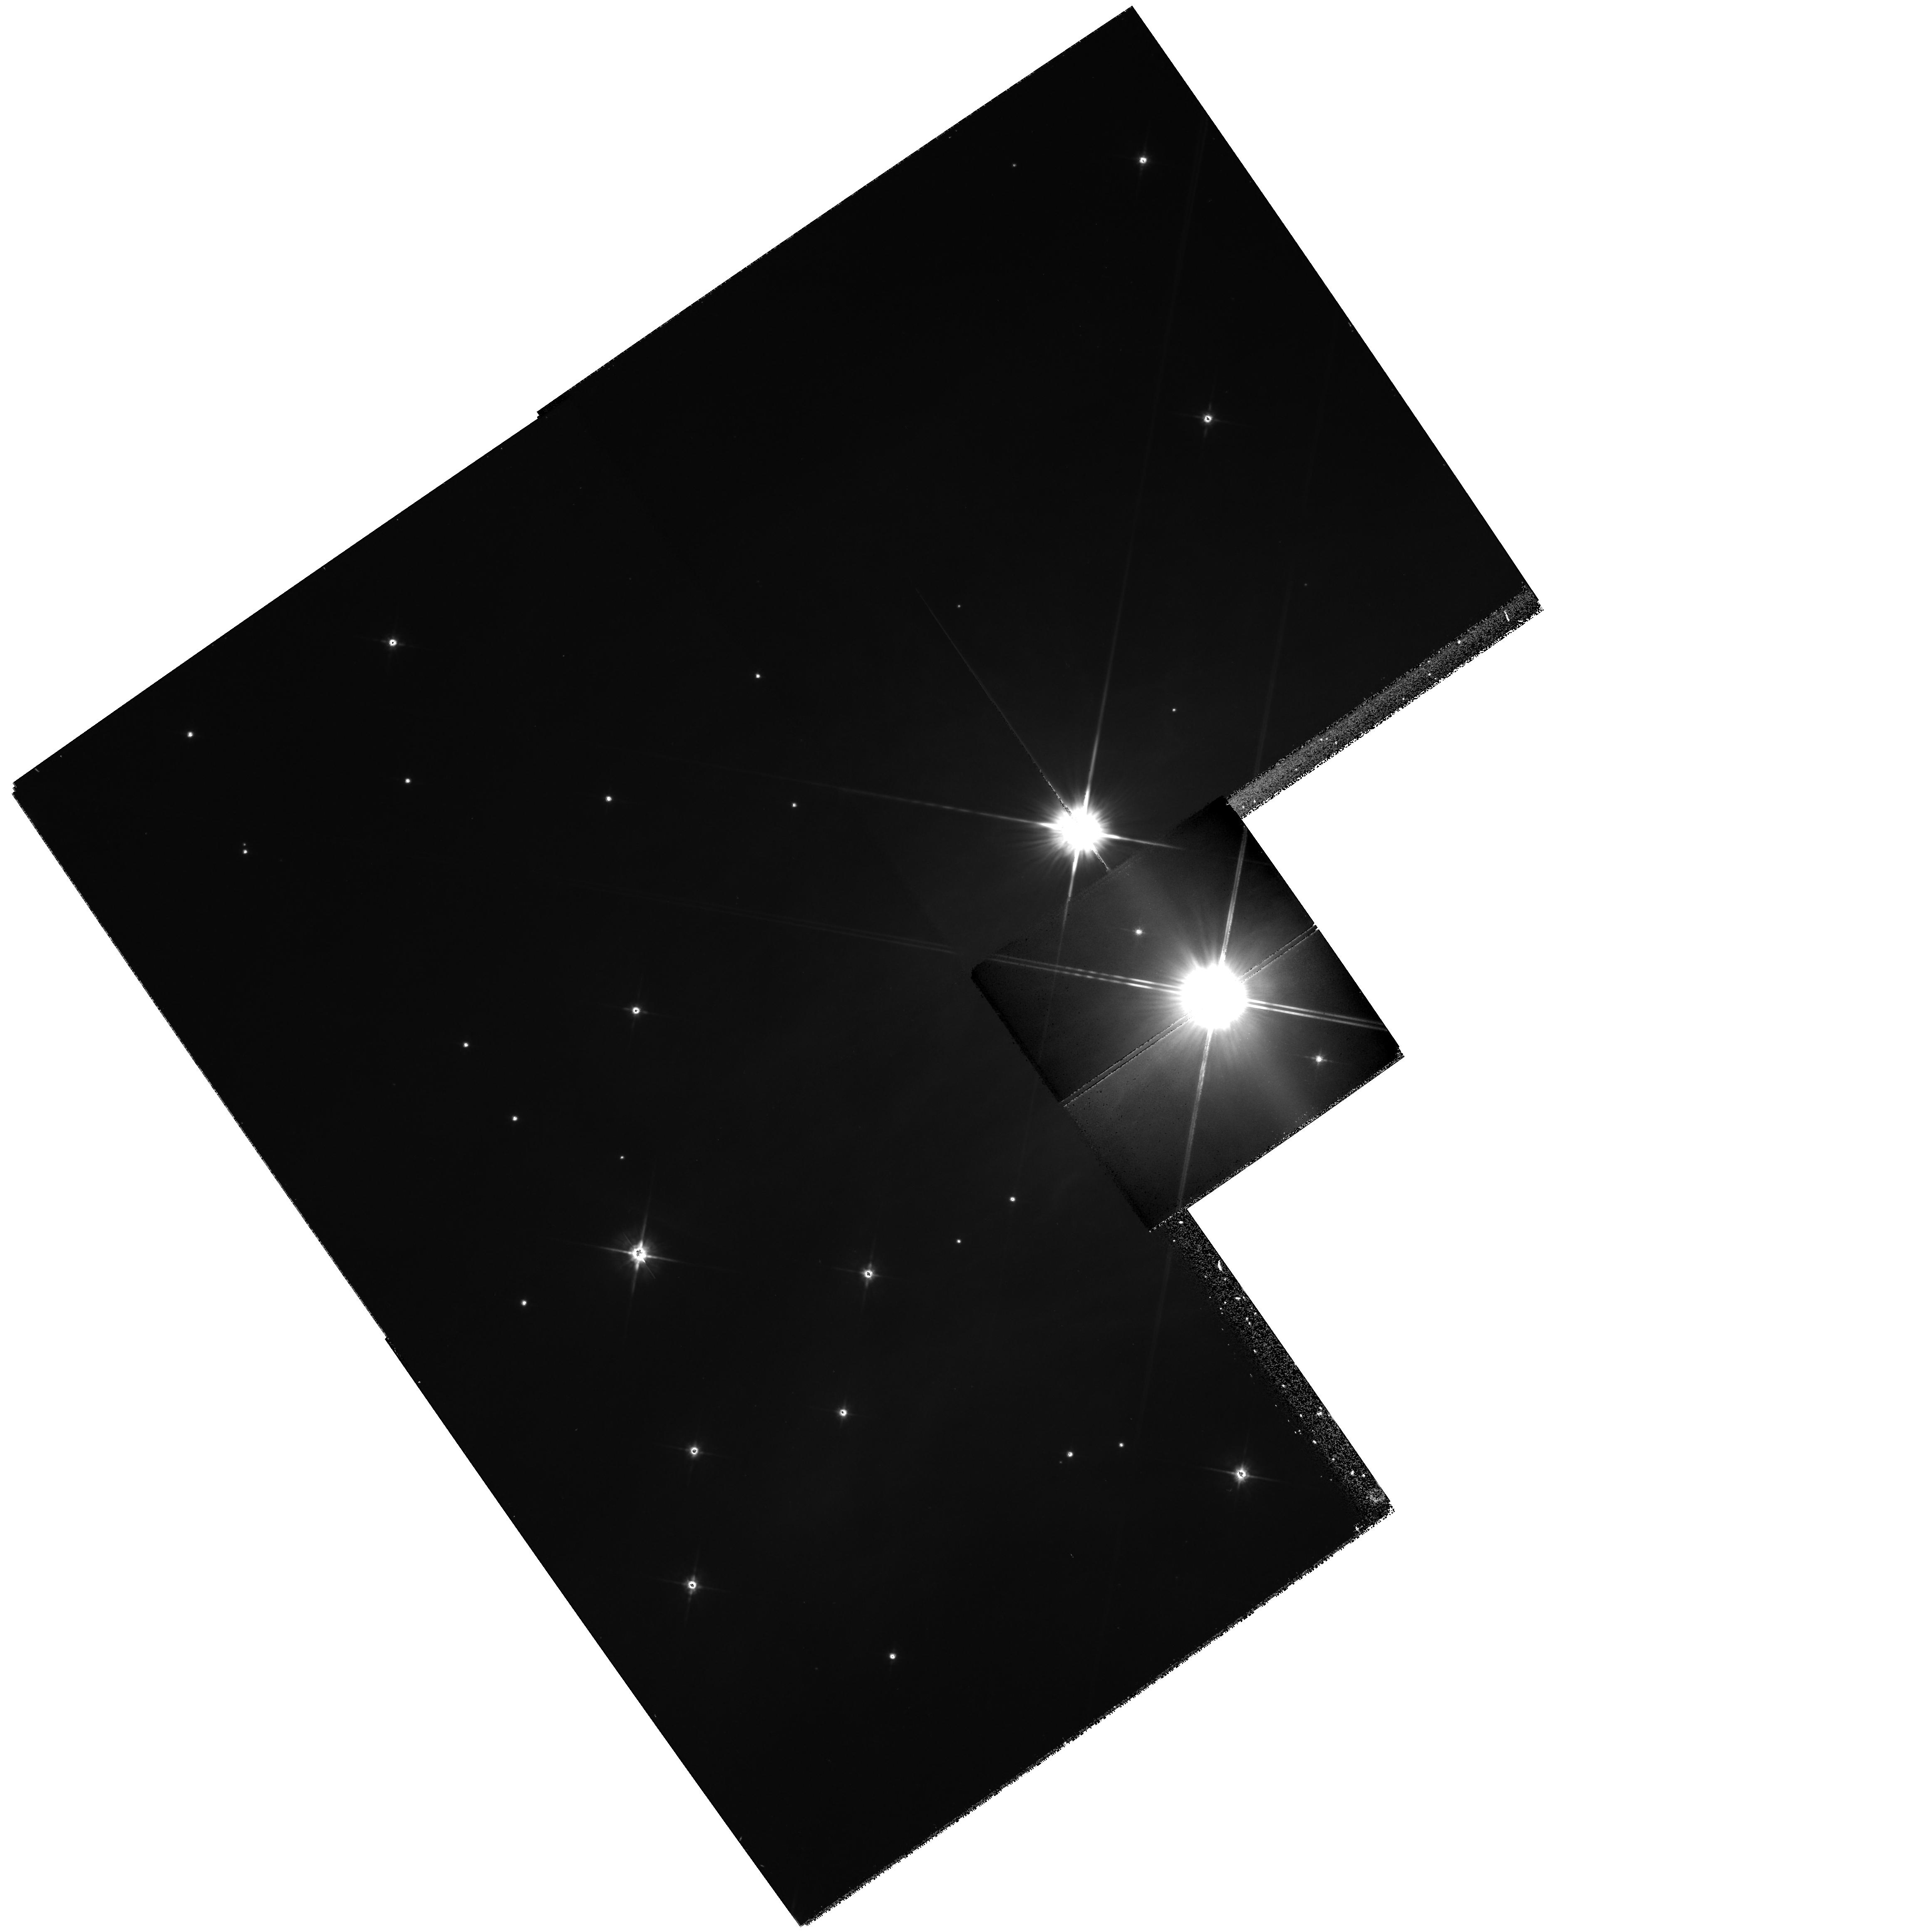
Target: IC348
Instrument: WFPC2/PC
Filter: F702W
Exposure: 21 min
Observation ID: hst_6134_02_wfpc2_pc_f702w_u31c02

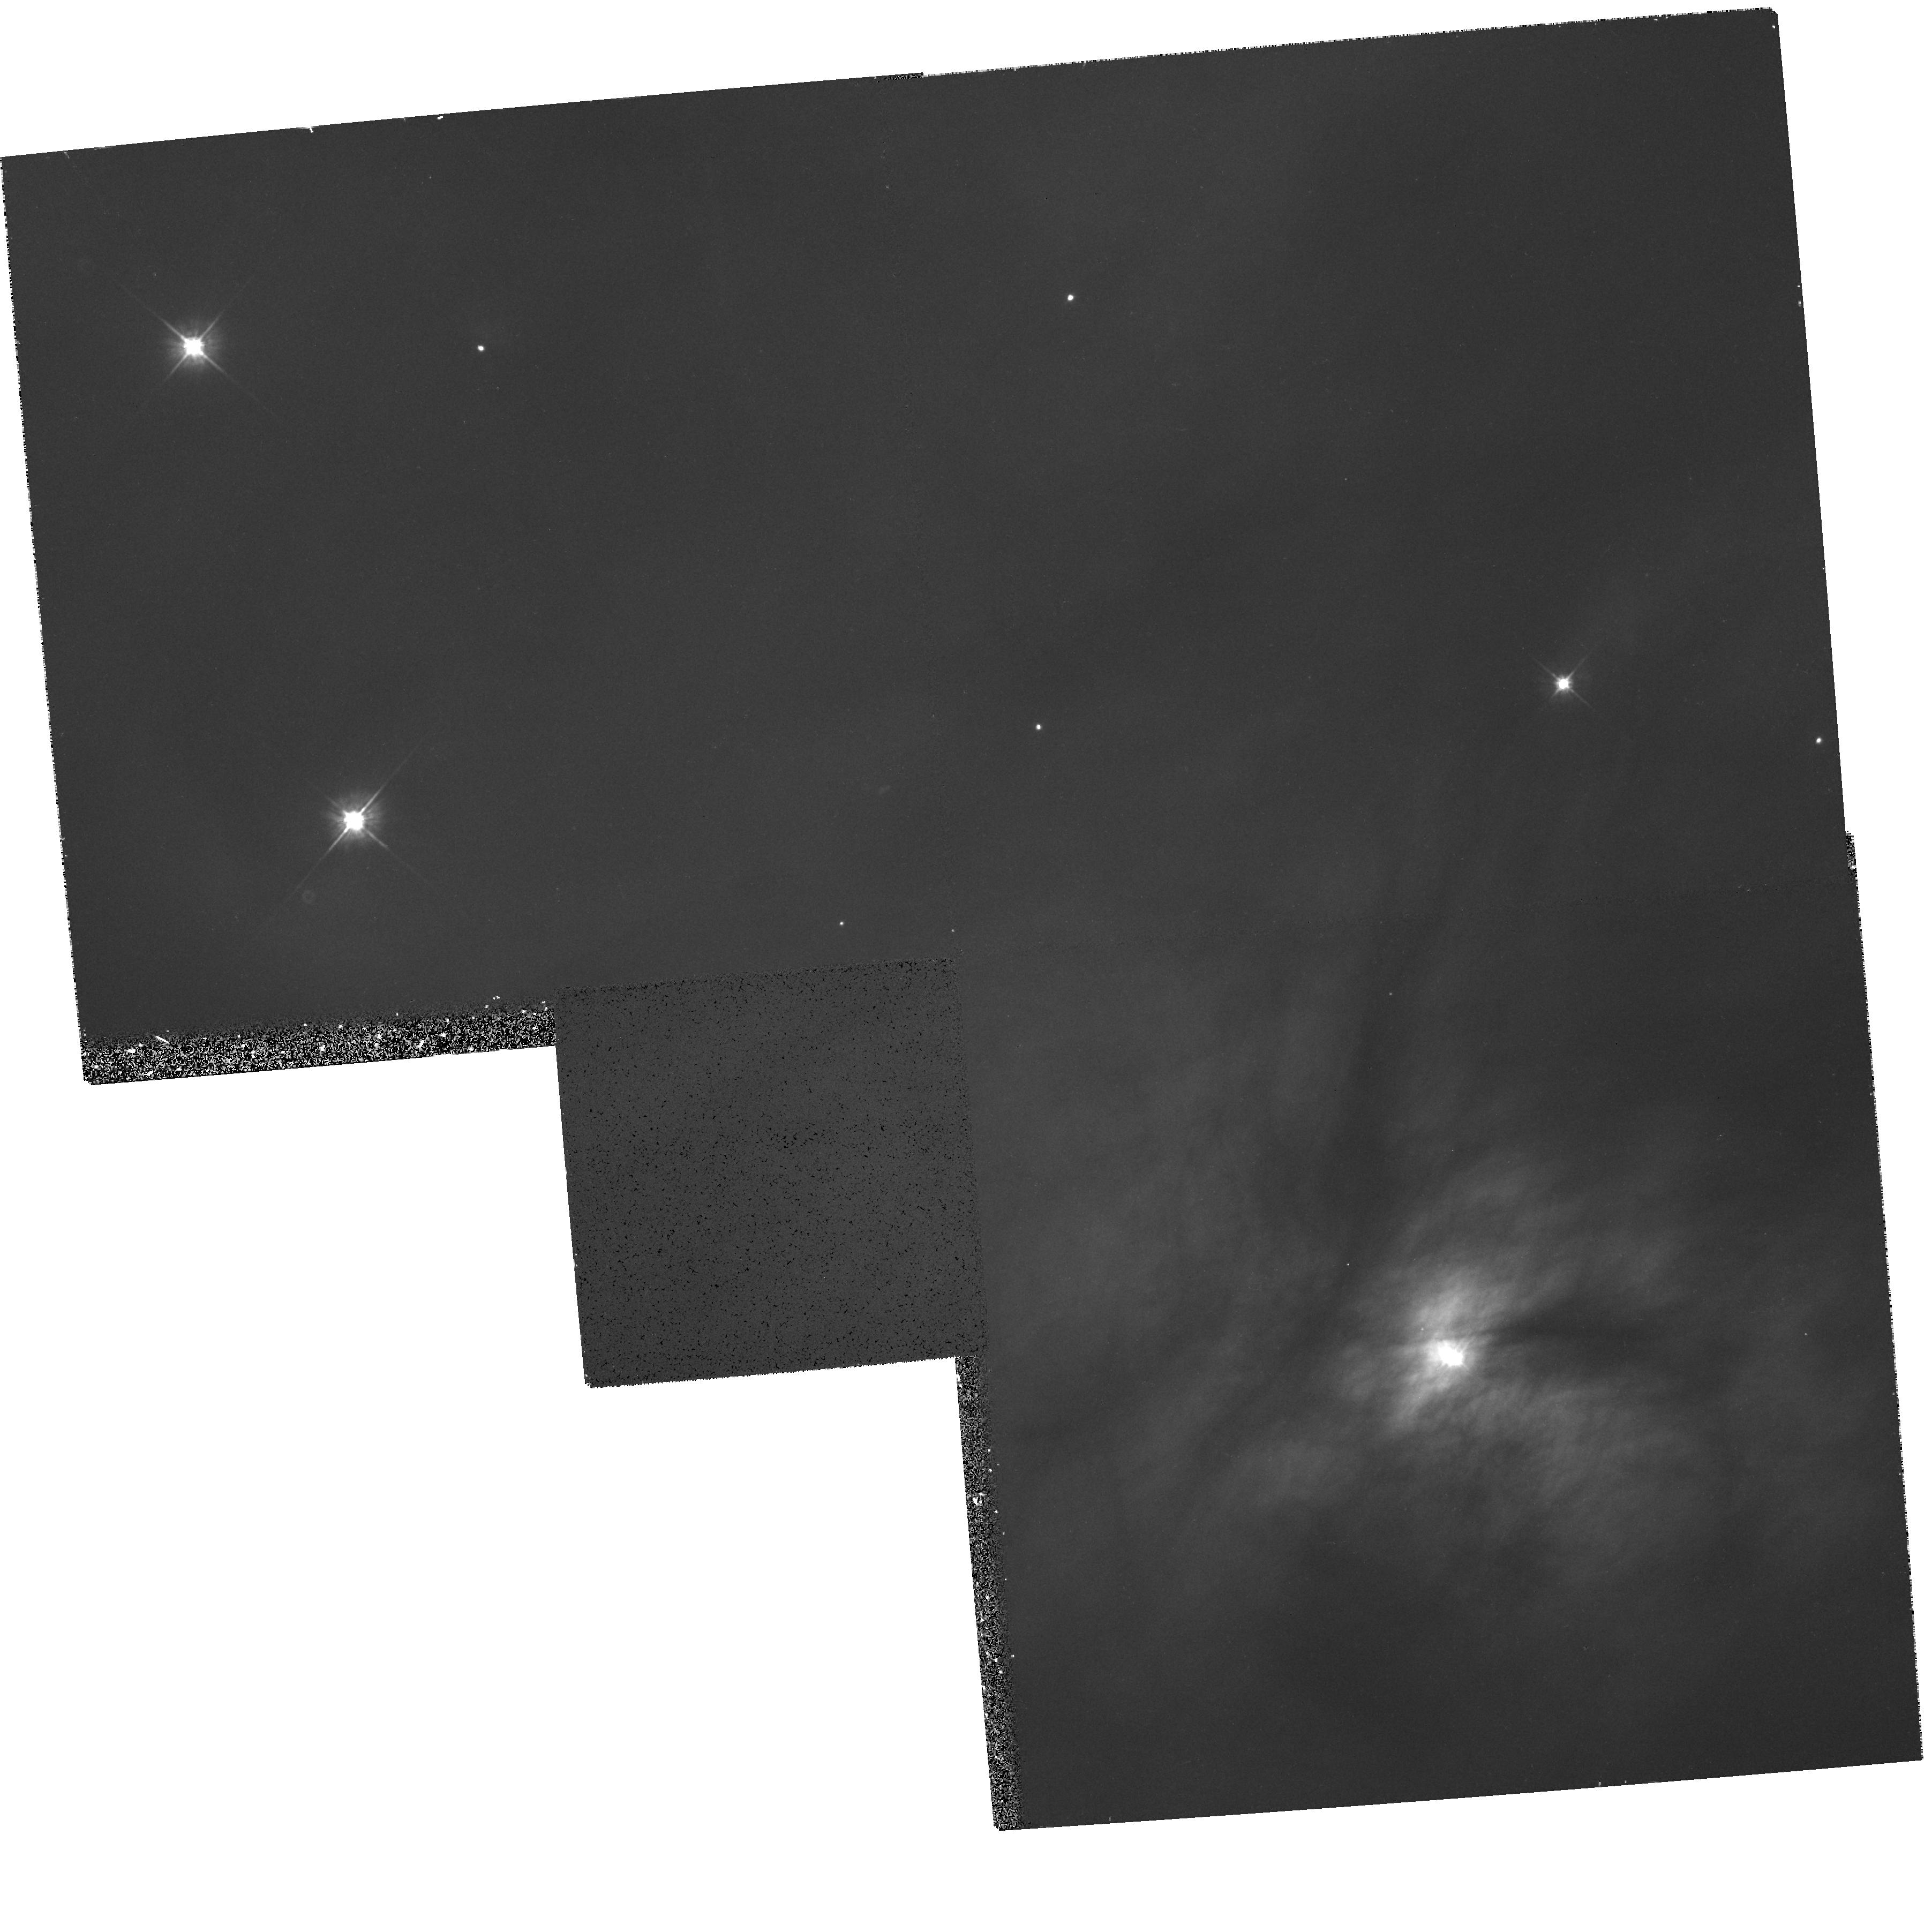
Target: NGC1333-SOUTH
Instrument: WFPC2/PC
Filter: F555W
Exposure: 21 min
Observation ID: hst_6134_06_wfpc2_pc_f555w_u31c06

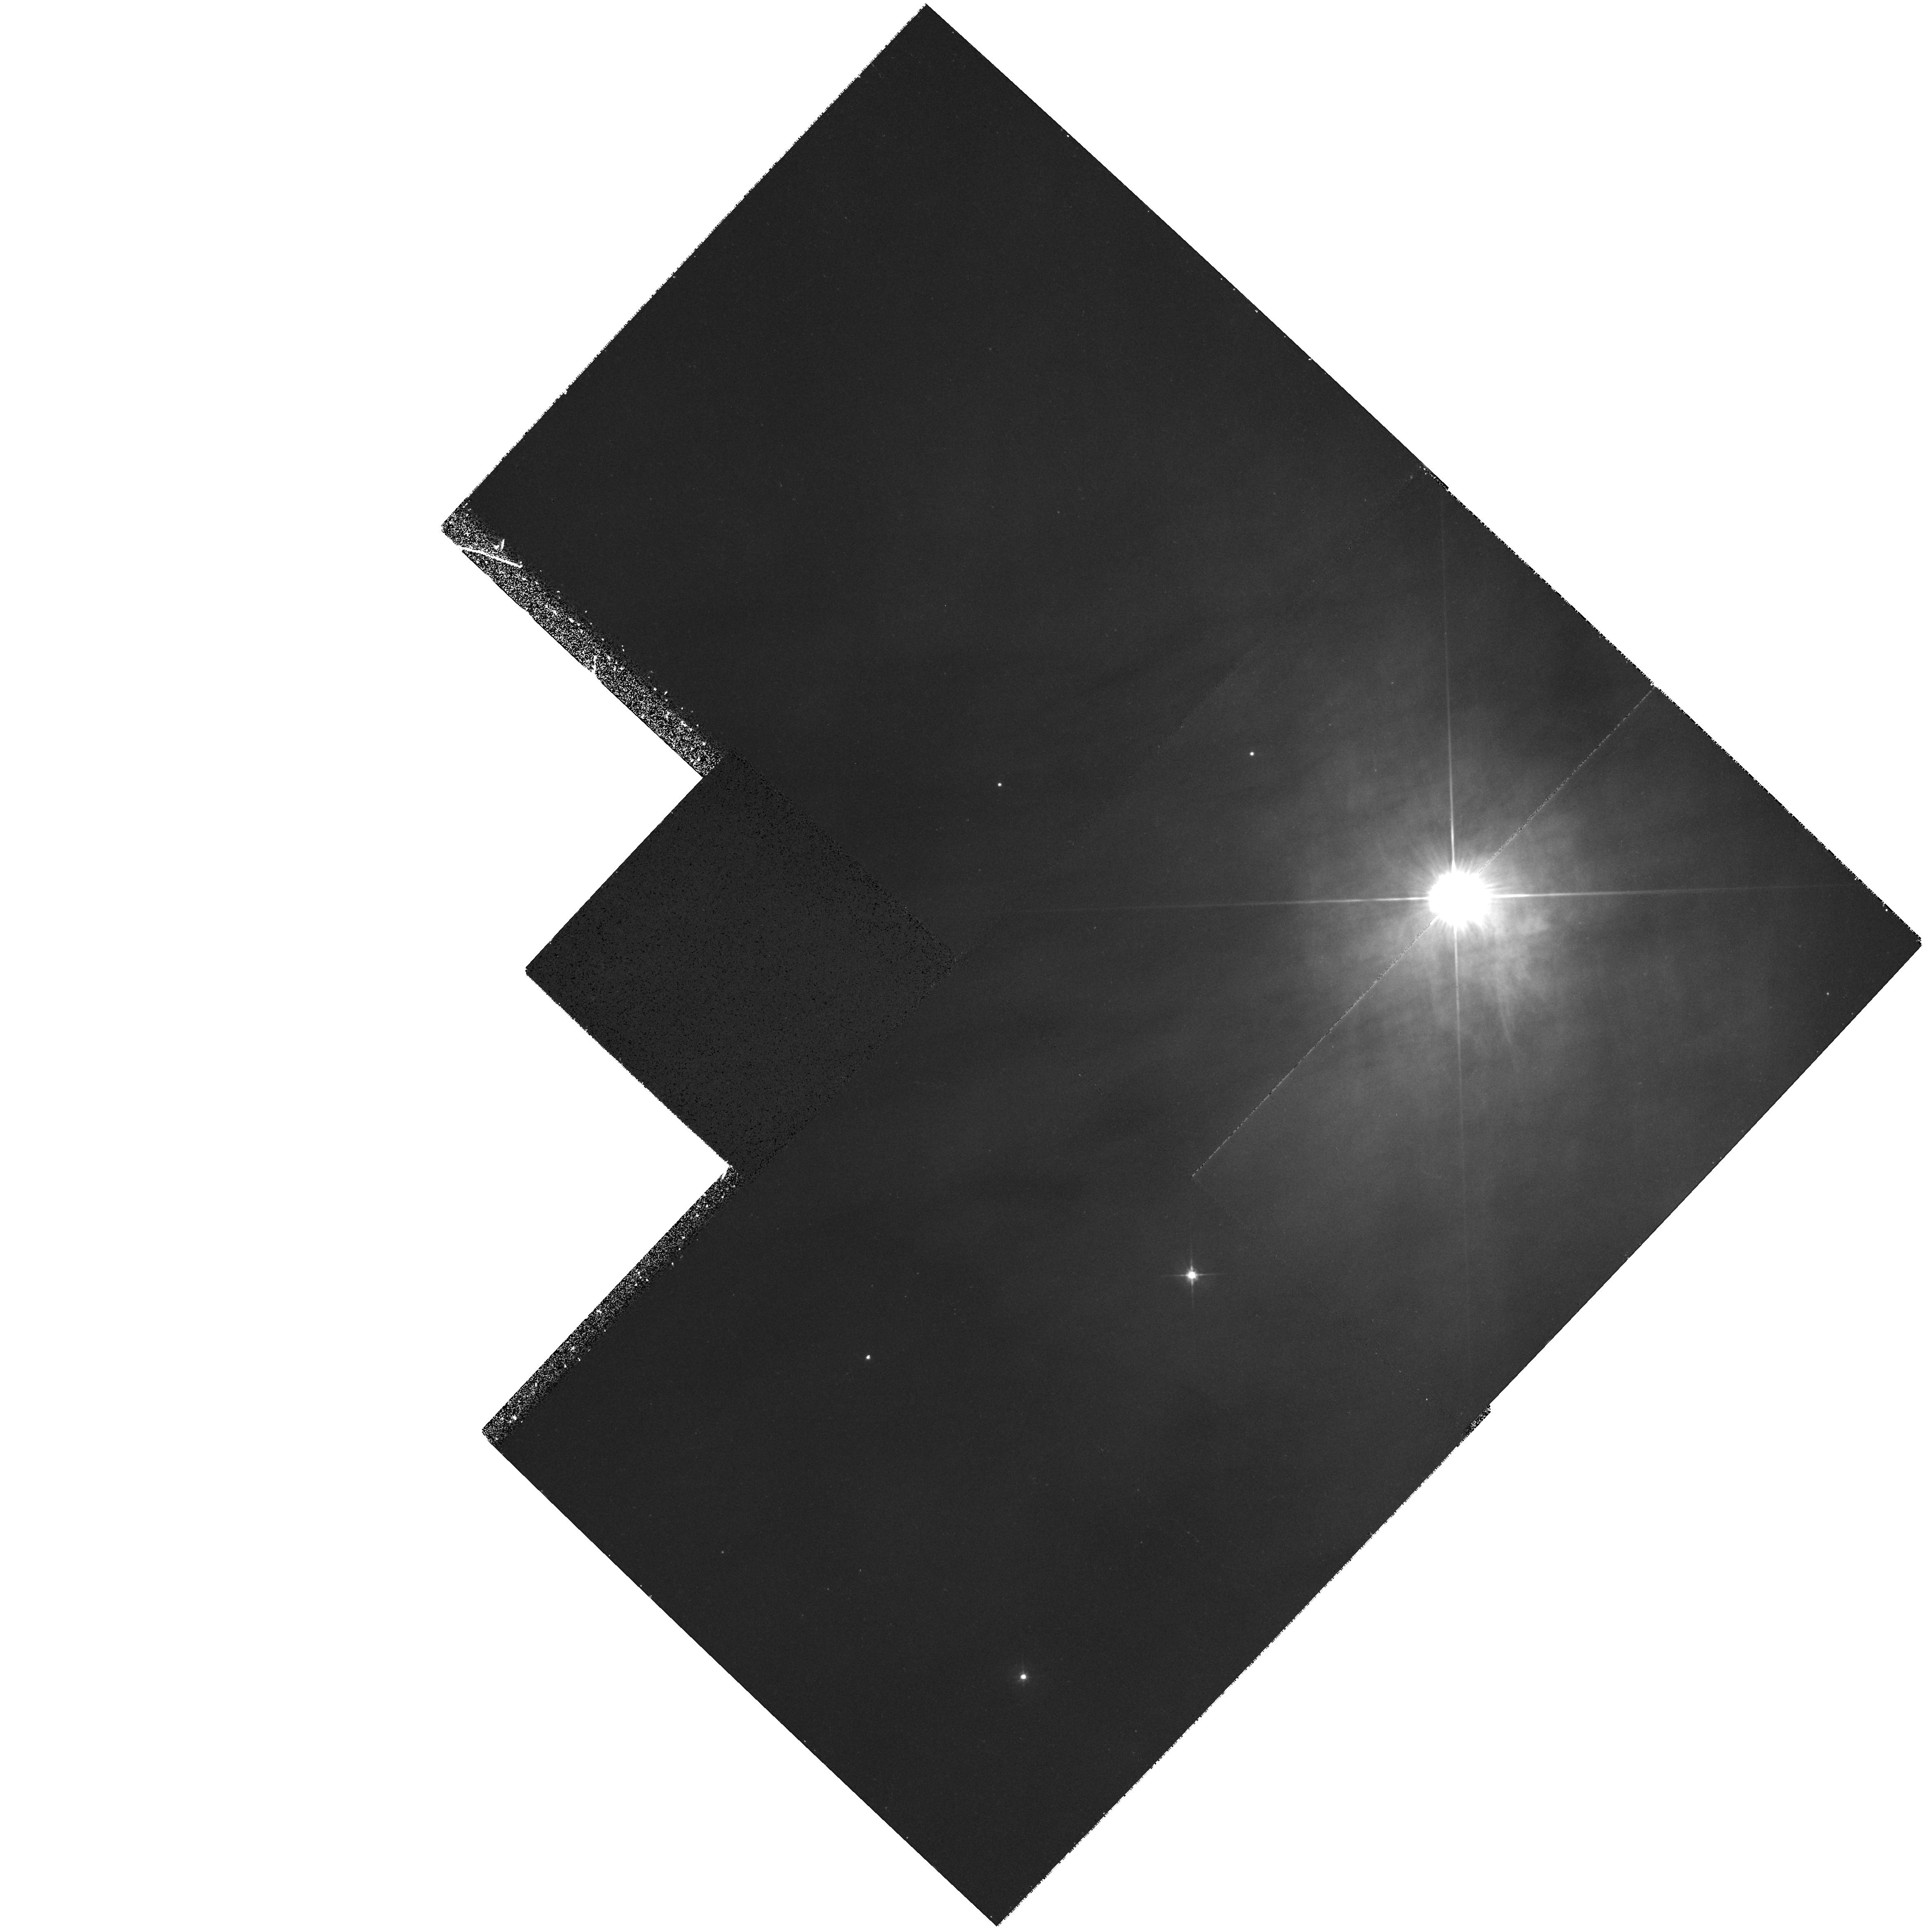
Target: NGC1333-NORTH
Instrument: WFPC2/PC
Filter: F555W
Exposure: 21 min
Observation ID: hst_6134_05_wfpc2_pc_f555w_u31c05

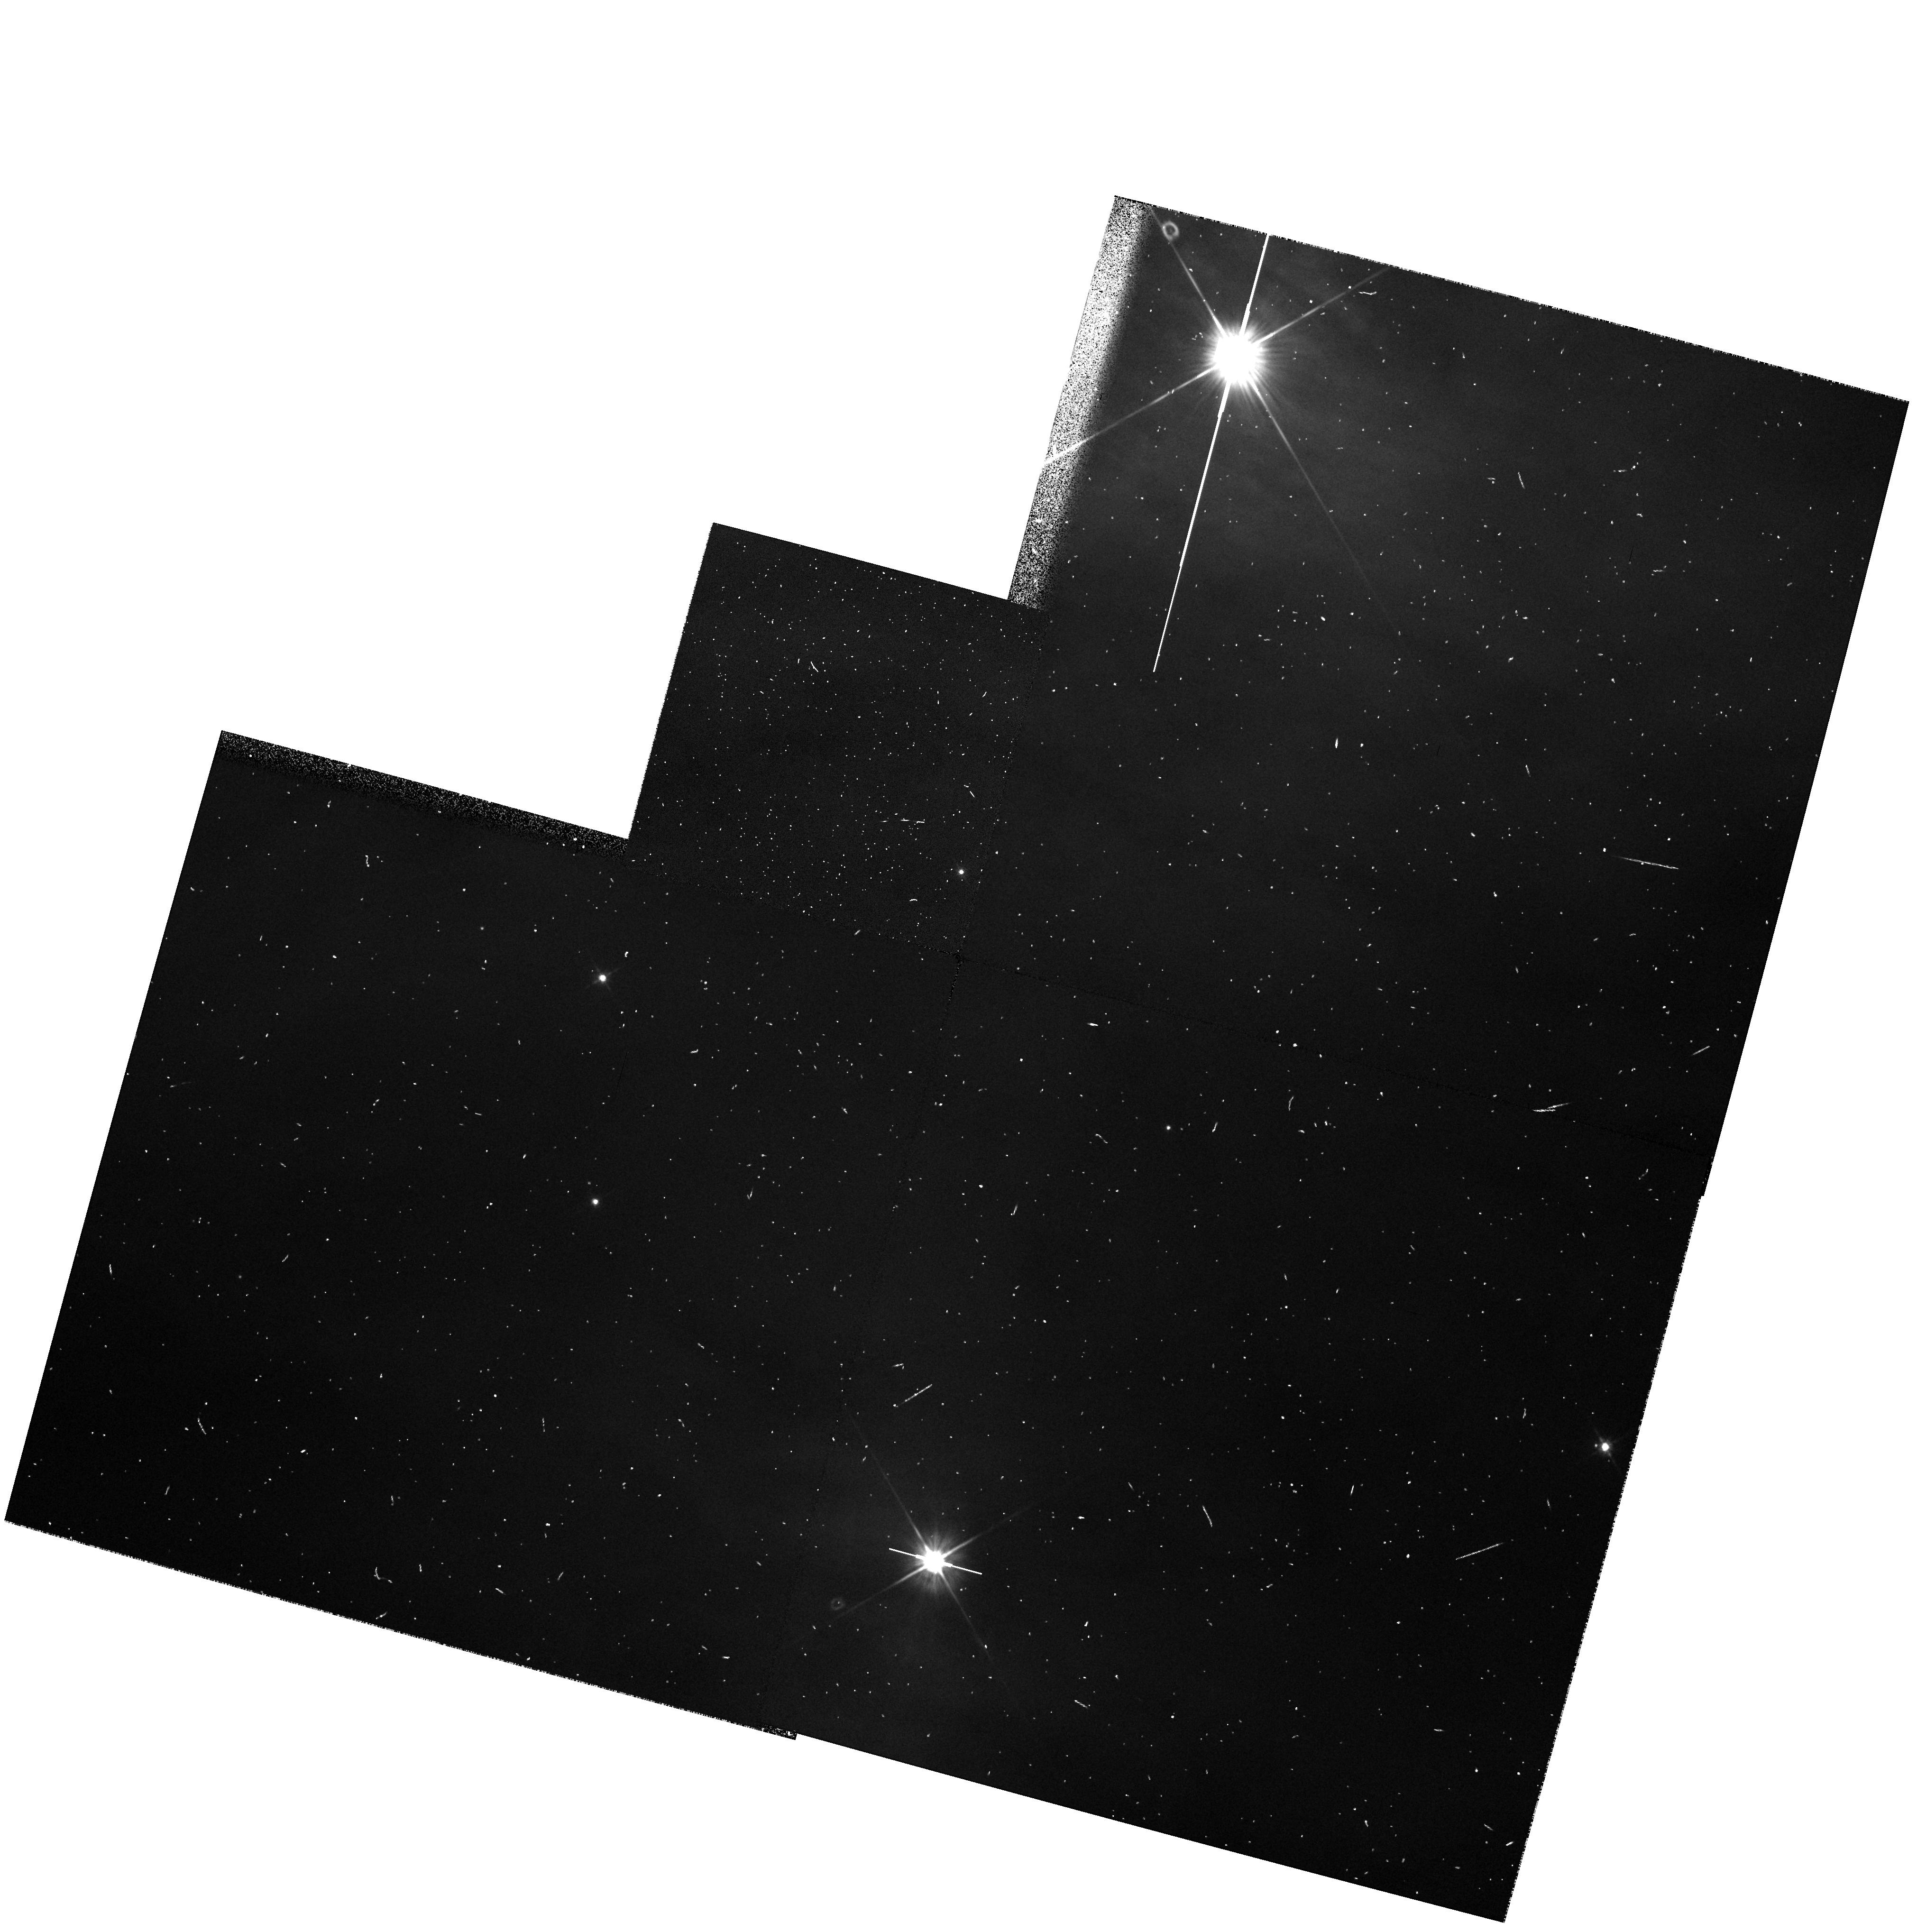
Target: NGC2068
Instrument: WFPC2/PC
Filter: F702W
Exposure: 3 min
Observation ID: hst_6134_03_wfpc2_pc_f702w_u31c03

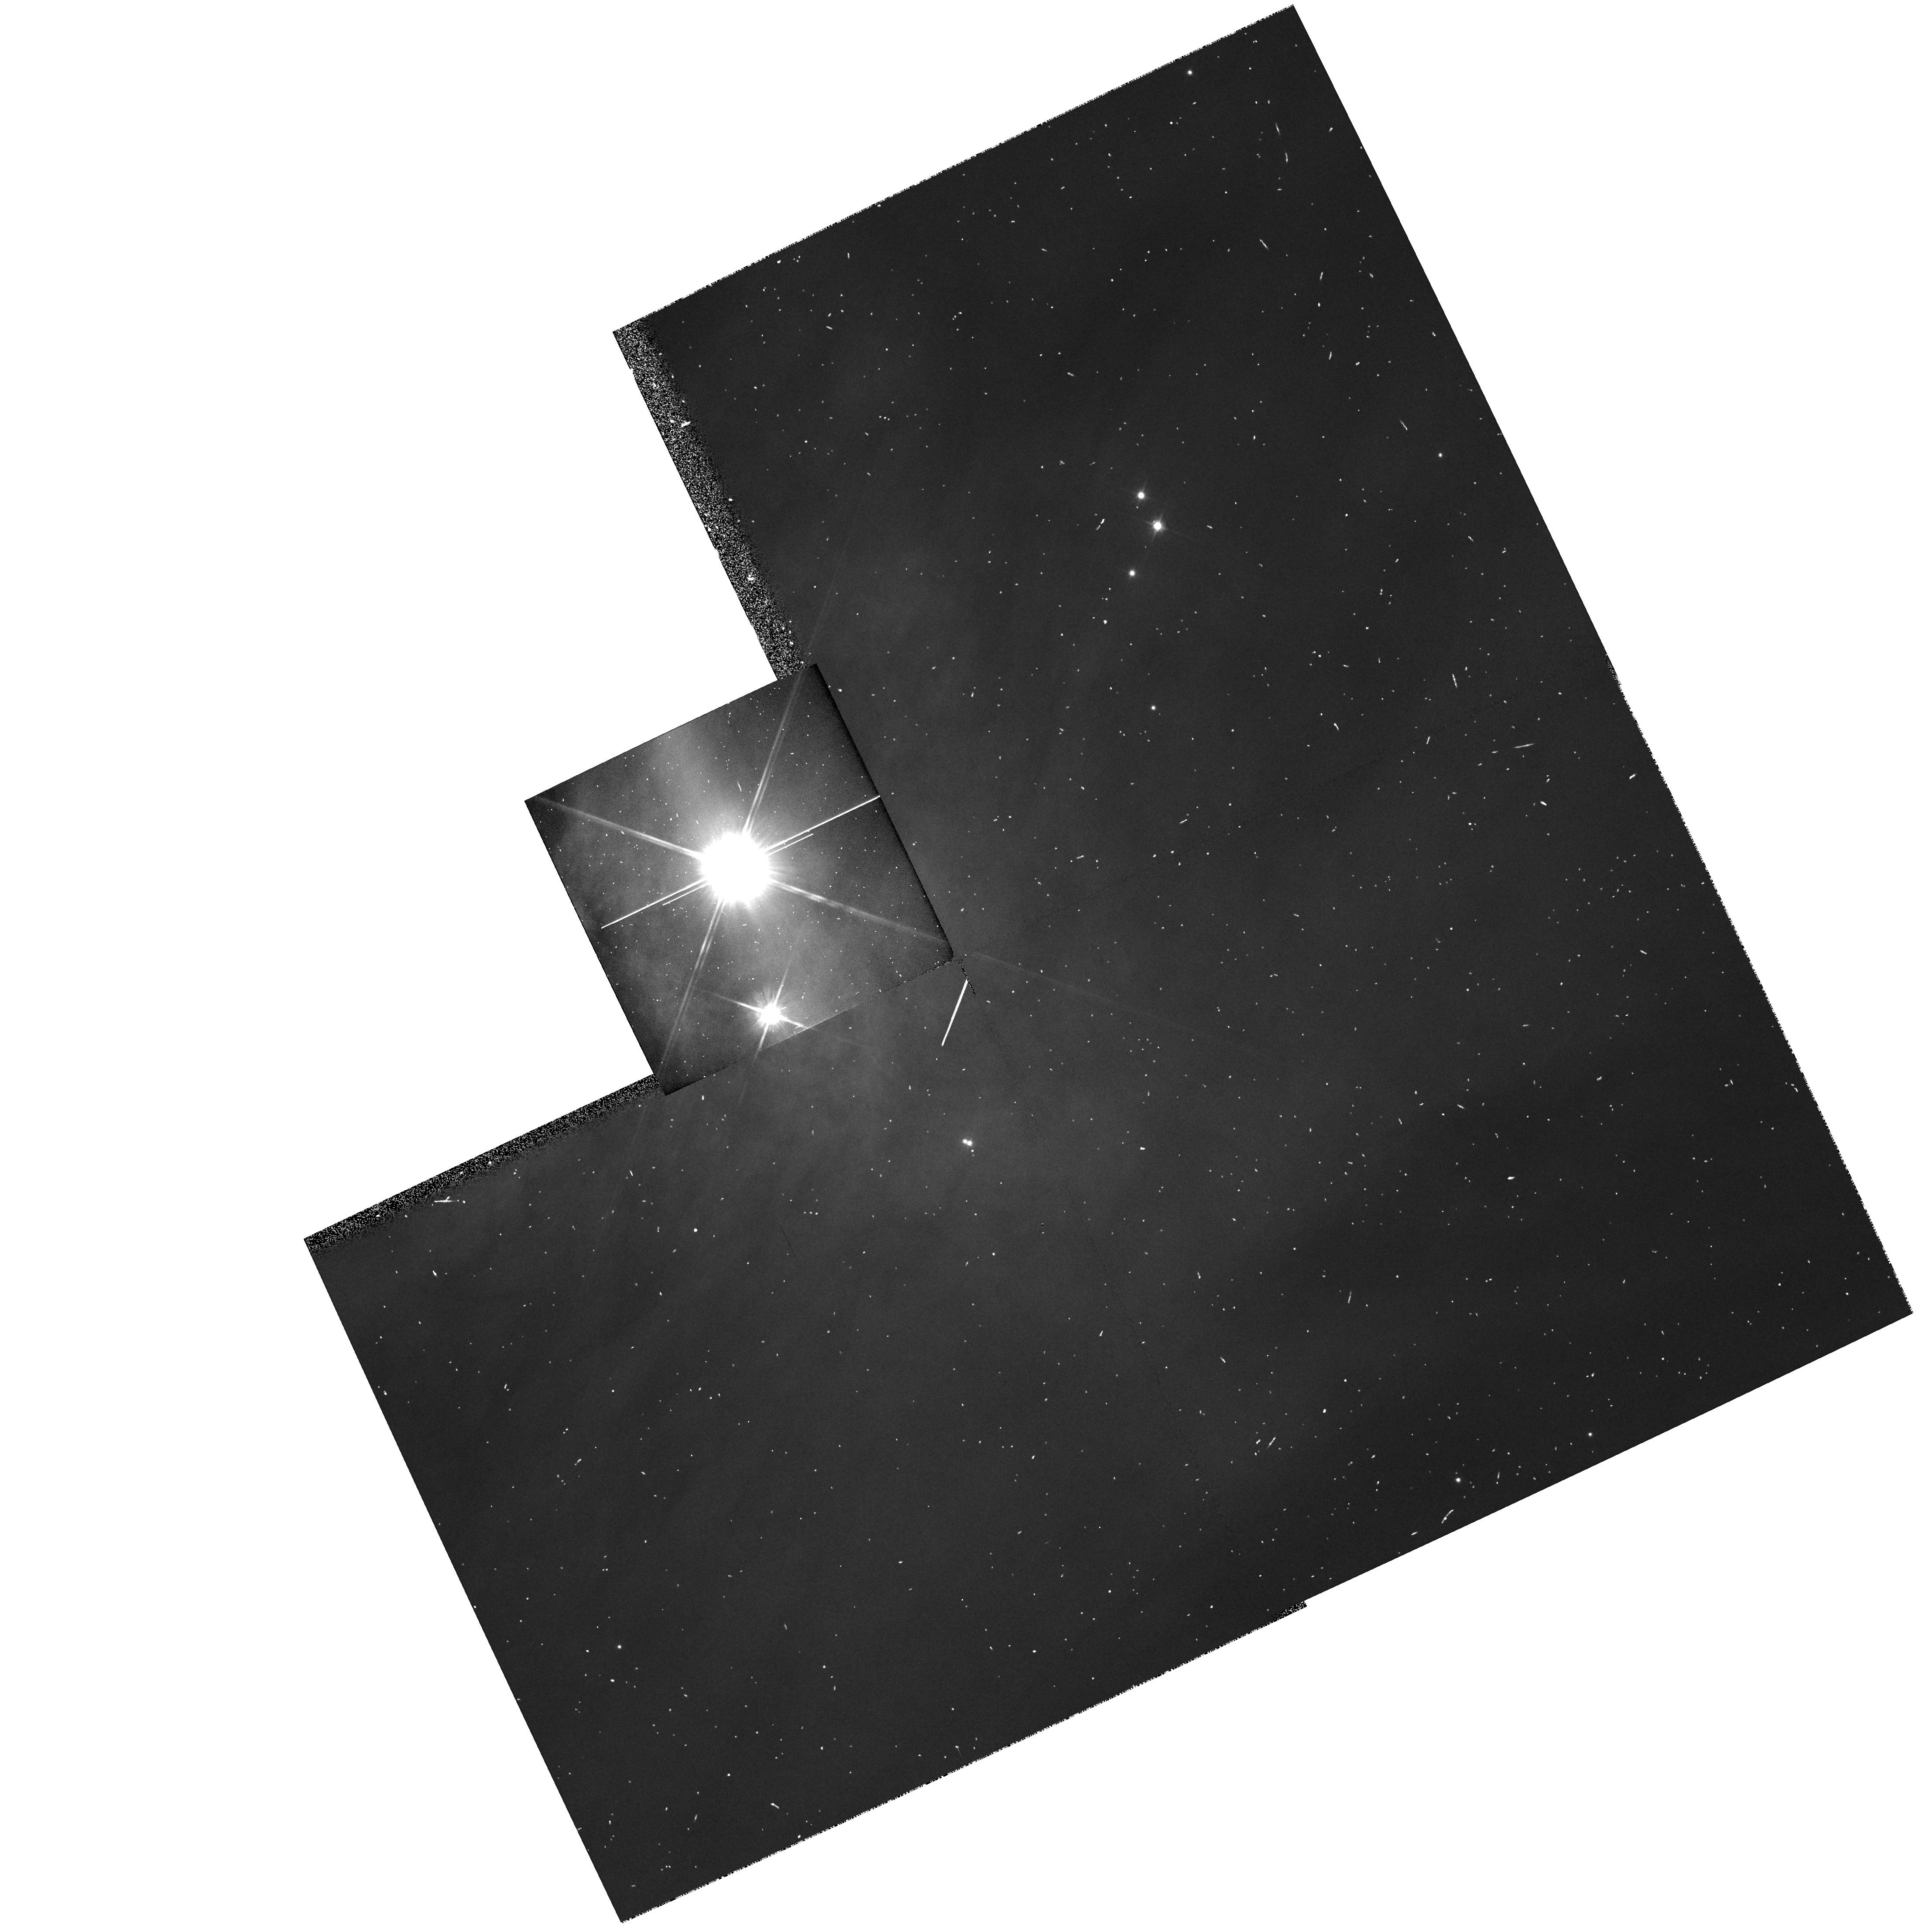
Target: NGC2071
Instrument: WFPC2/PC
Filter: F702W
Exposure: 3 min
Observation ID: hst_6134_04_wfpc2_pc_f702w_u31c04

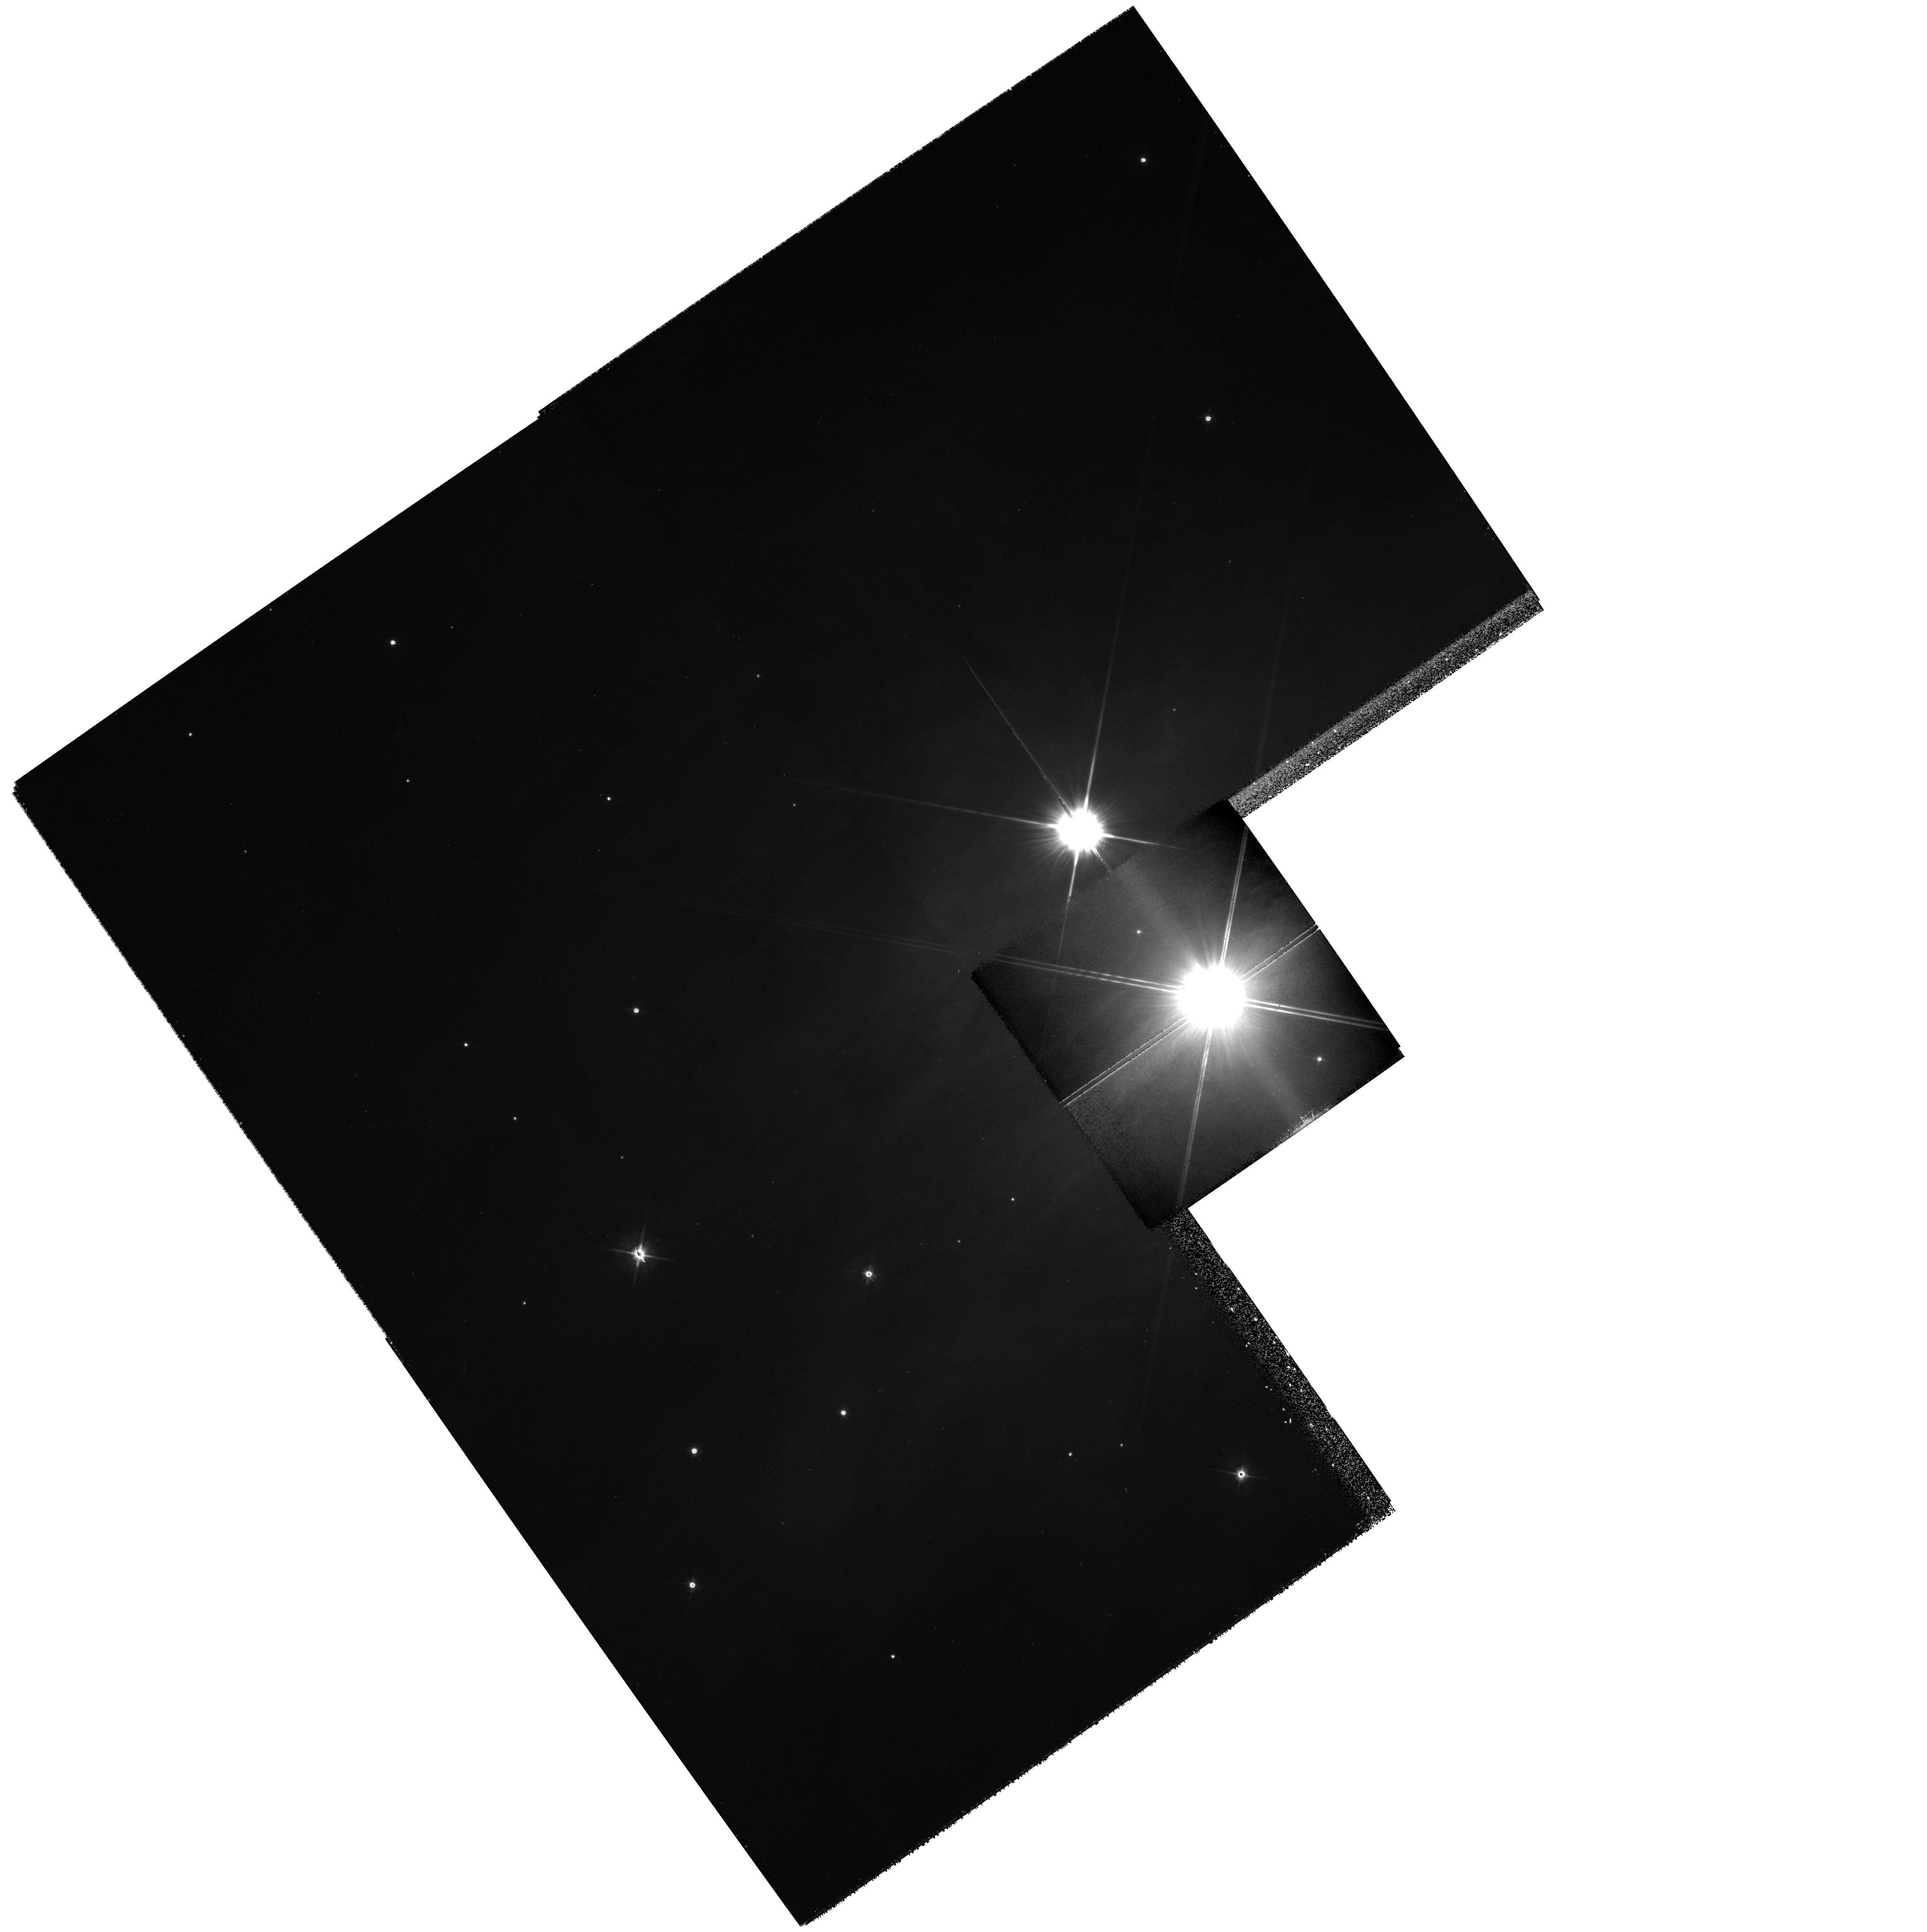
Target: IC348
Instrument: WFPC2/PC
Filter: F555W
Exposure: 21 min
Observation ID: hst_6134_02_wfpc2_pc_f555w_u31c02

Investigating the Nature of Circumstellar Material in Young Clusters (PI: Lada, Elizabeth)

Recent studies of circumstellar nebulae associated with young stars in the Trapezium have illustrated the power of using HST to investigate the circumstellar environments of young stars in clusters. We propose to use WFPC2 to obtain sensitive broad band images of a sample of 4 young clusters associated with bright reflection nebulae. The primary goal of these observations is to search for evidence of circumstellar material around the young cluster members by looking for this material in 1.) absorption against the reflection nebulosity, 2.) in the reflected light of the cluster B star and 3.) in the reflected light of the young cluster stars themselves. The proposed HST data will be used in combination with near infrared and millimeter wavelength data to determine 1.) the frequency distribution of circumstellar material and disks in undisturbed young cluster environments, 2.) the size and mass distributions of circumstellar nebulae in clusters, and 3.) the correlation of such properties with stellar luminosity. Finally comparison of the results for the 5 clusters will allow us to explore the relative timescales for circumstellar evolution in young cluster stars and possibly constrain the timescales for planet formation in a cluster environment.